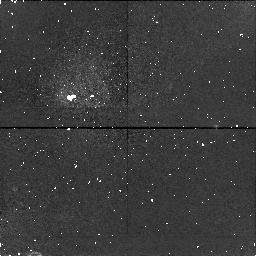
Target: field at RA 273.512°, Dec -32.817°
Instrument: NICMOS/NIC1
Filter: F187N
Exposure: 34 min
Observation ID: n4s204050

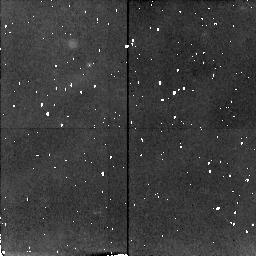
Target: HD319139
Instrument: NICMOS/NIC2
Filter: F212N
Exposure: 34 min
Observation ID: n4s204010

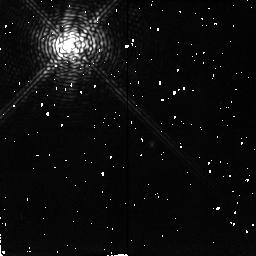
Target: DR-TAU
Instrument: NICMOS/NIC2
Filter: F212N
Exposure: 38 min
Observation ID: n4s205010

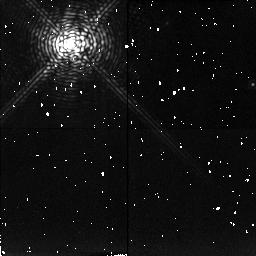
Target: HD142560
Instrument: NICMOS/NIC2
Filter: F215N
Exposure: 38 min
Observation ID: n4s206040

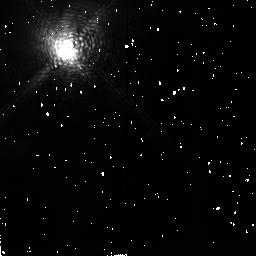
Target: HD284419
Instrument: NICMOS/NIC2
Filter: F212N
Exposure: 38 min
Observation ID: n4s201010

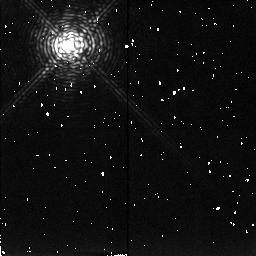
Target: CD-34D7151
Instrument: NICMOS/NIC2
Filter: F215N
Exposure: 38 min
Observation ID: n4s203040

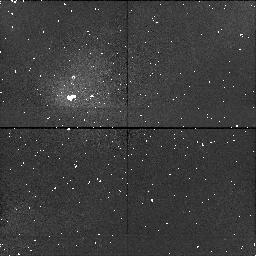
Target: field at RA 239.185°, Dec -37.812°
Instrument: NICMOS/NIC1
Filter: F190N
Exposure: 38 min
Observation ID: n4s206050

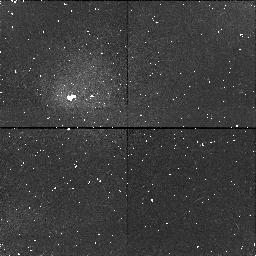
Target: field at RA 239.155°, Dec -37.820°
Instrument: NICMOS/NIC1
Filter: F187N
Exposure: 38 min
Observation ID: n4s206020

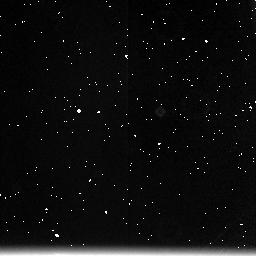
Target: field at RA 66.720°, Dec 25.685°
Instrument: NICMOS/NIC3
Filter: F212N
Exposure: 38 min
Observation ID: n4s202030

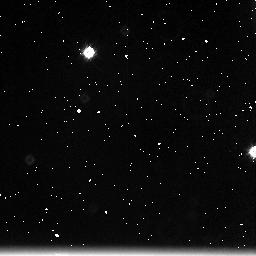
Target: field at RA 239.166°, Dec -37.809°
Instrument: NICMOS/NIC3
Filter: F212N
Exposure: 38 min
Observation ID: n4s206030

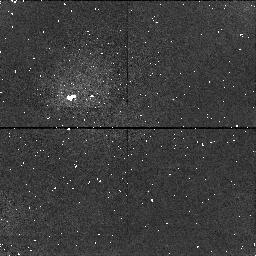
Target: field at RA 165.478°, Dec -34.699°
Instrument: NICMOS/NIC1
Filter: F187N
Exposure: 38 min
Observation ID: n4s203020

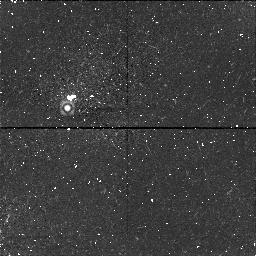
Target: field at RA 71.794°, Dec 16.971°
Instrument: NICMOS/NIC1
Filter: F190N
Exposure: 38 min
Observation ID: n4s205050

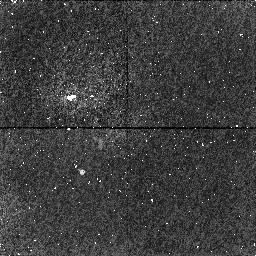
Target: field at RA 65.490°, Dec 19.526°
Instrument: NICMOS/NIC1
Filter: F190N
Exposure: 38 min
Observation ID: n4s201050

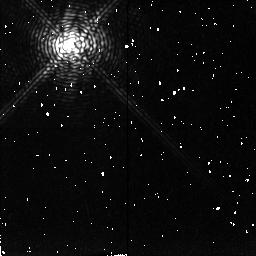
Target: DR-TAU
Instrument: NICMOS/NIC2
Filter: F215N
Exposure: 38 min
Observation ID: n4s205040

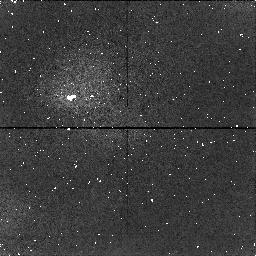
Target: field at RA 165.463°, Dec -34.677°
Instrument: NICMOS/NIC1
Filter: F190N
Exposure: 38 min
Observation ID: n4s203050

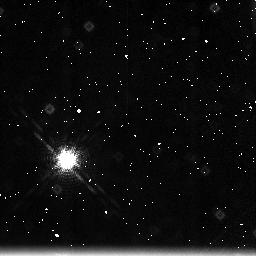
Target: field at RA 273.498°, Dec -32.824°
Instrument: NICMOS/NIC3
Filter: F215N
Exposure: 34 min
Observation ID: n4s204060

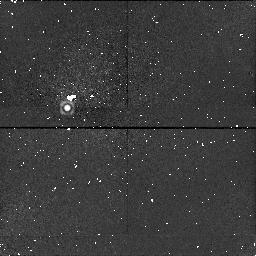
Target: field at RA 71.767°, Dec 16.971°
Instrument: NICMOS/NIC1
Filter: F187N
Exposure: 38 min
Observation ID: n4s205020

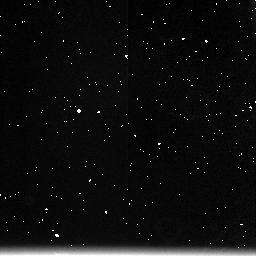
Target: field at RA 165.492°, Dec -34.692°
Instrument: NICMOS/NIC3
Filter: F212N
Exposure: 38 min
Observation ID: n4s203030

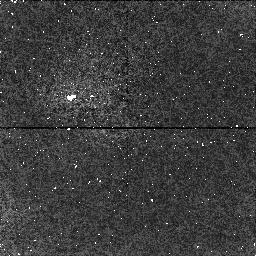
Target: field at RA 66.727°, Dec 25.697°
Instrument: NICMOS/NIC1
Filter: F187N
Exposure: 38 min
Observation ID: n4s202020

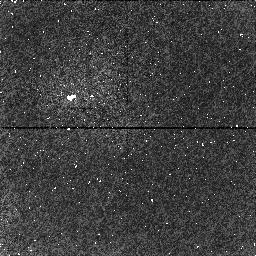
Target: field at RA 66.755°, Dec 25.697°
Instrument: NICMOS/NIC1
Filter: F190N
Exposure: 38 min
Observation ID: n4s202050

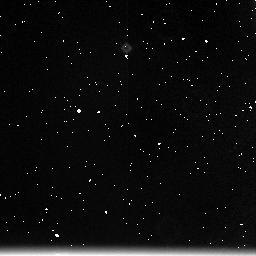
Target: field at RA 65.481°, Dec 19.516°
Instrument: NICMOS/NIC3
Filter: F215N
Exposure: 38 min
Observation ID: n4s201060

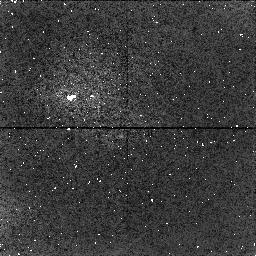
Target: field at RA 65.490°, Dec 19.526°
Instrument: NICMOS/NIC1
Filter: F187N
Exposure: 38 min
Observation ID: n4s201020

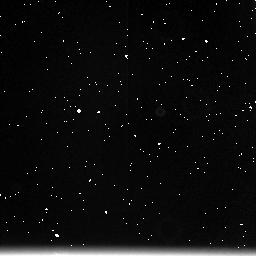
Target: field at RA 66.775°, Dec 25.685°
Instrument: NICMOS/NIC3
Filter: F215N
Exposure: 38 min
Observation ID: n4s202060

Mapping H_2 Emission Around T Tauri Stars (PI: Johns-Krull, Christopher Michael)

We will study the distribution of circumstellar dust and molecular (H_2) gas around six classical T Tauri stars (cTTS). We will probe both the near circumstellar environment (the accretion disk) as well as the environment further out where strong winds from these stars may be interacting with remnants of the cloud material from which they formed. The primary goal is to map the distribution of the molecular gas around cTTS. All our proposed targets show UV fluorescent H_2 emission (Johns--Krull et al. 1997; Valenti et al. 1997), and are therefore expected to show IR molecular hydrogen emission. These images will reveal what fraction of the H_2 emission is produced in the warm circumstellar disks surrounding young these stars. The morphology of the extended emission will constrain collimation processes that focus the outflows from these stars. Combined with our UV data, these observations will allow us to test the thermal+fluorescent excitation model of molecular hydrogen (Black & van Dishoeck 1987). These data, combined with future HST UV imaging and long-slit spectroscopy (STIS and ground--based IR) will provide very tight constraints on the physical conditions and excitation mechanisms present in the gaseous circumstellar environments of these stars.